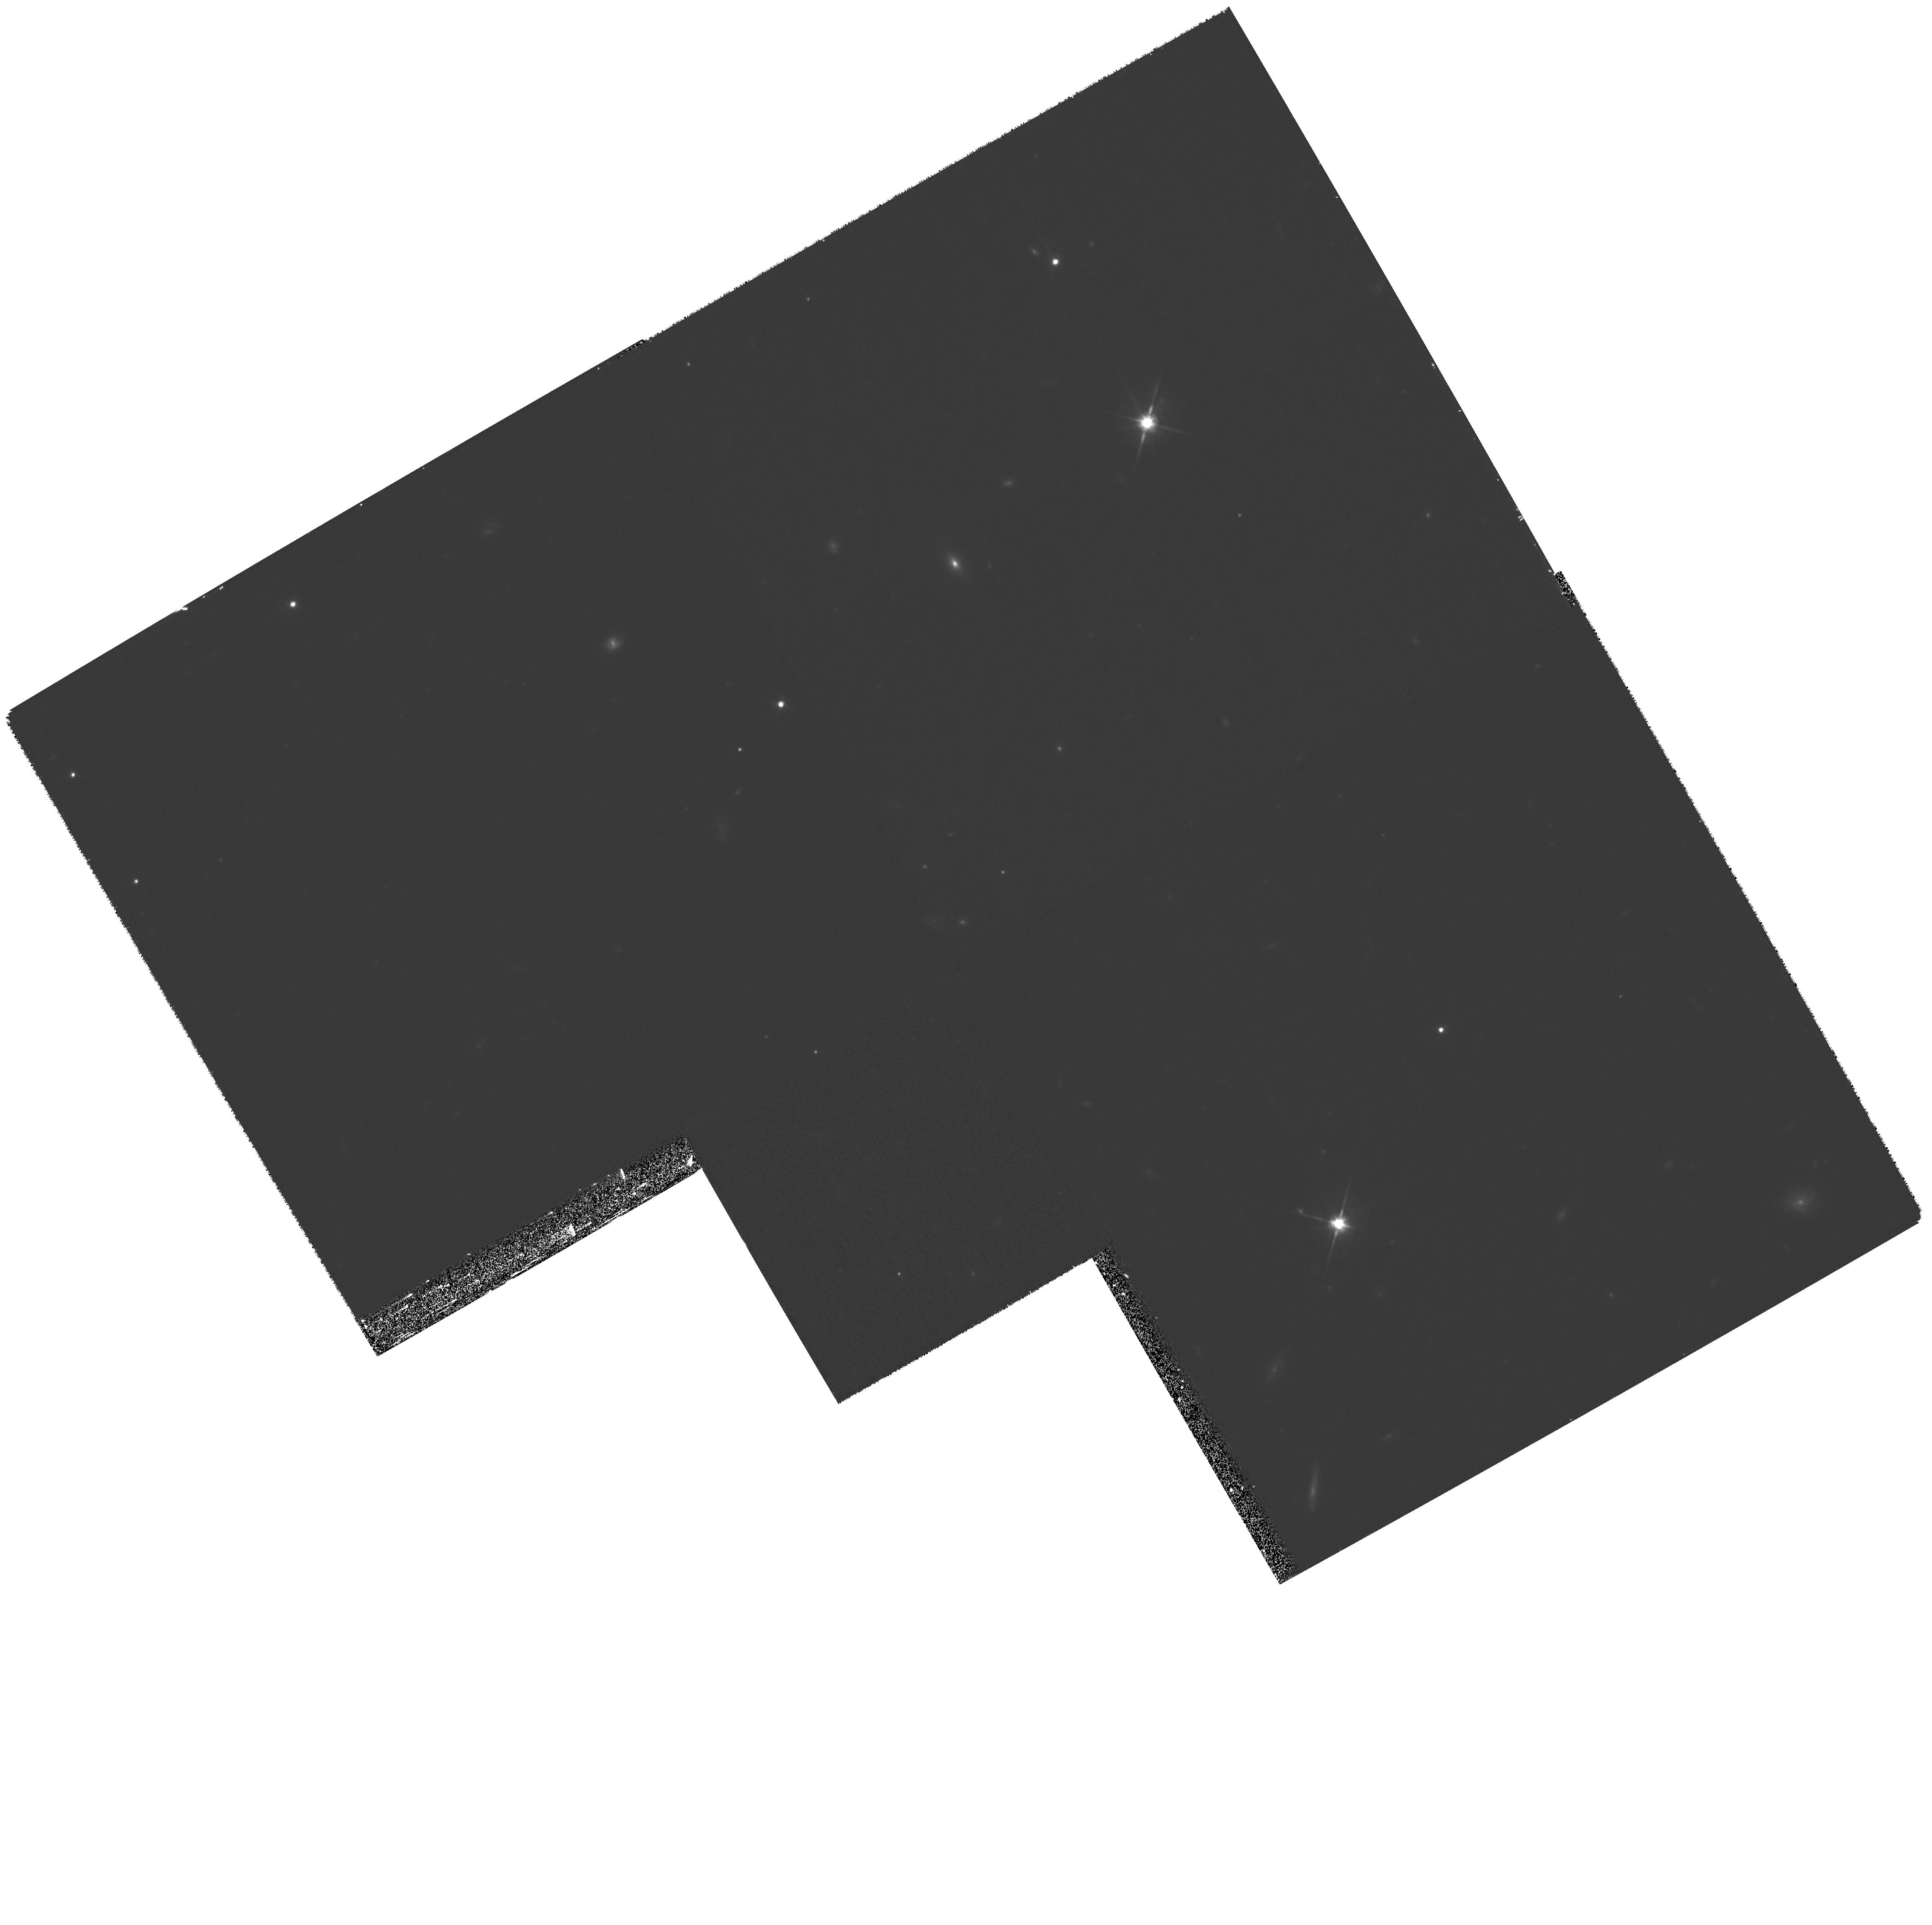
Target: GRB080319B. Instrument: WFPC2/PC. Filter: F814W. Exposure: 53 min. Observation ID: hst_11513_04_wfpc2_pc_f814w_ub0a04

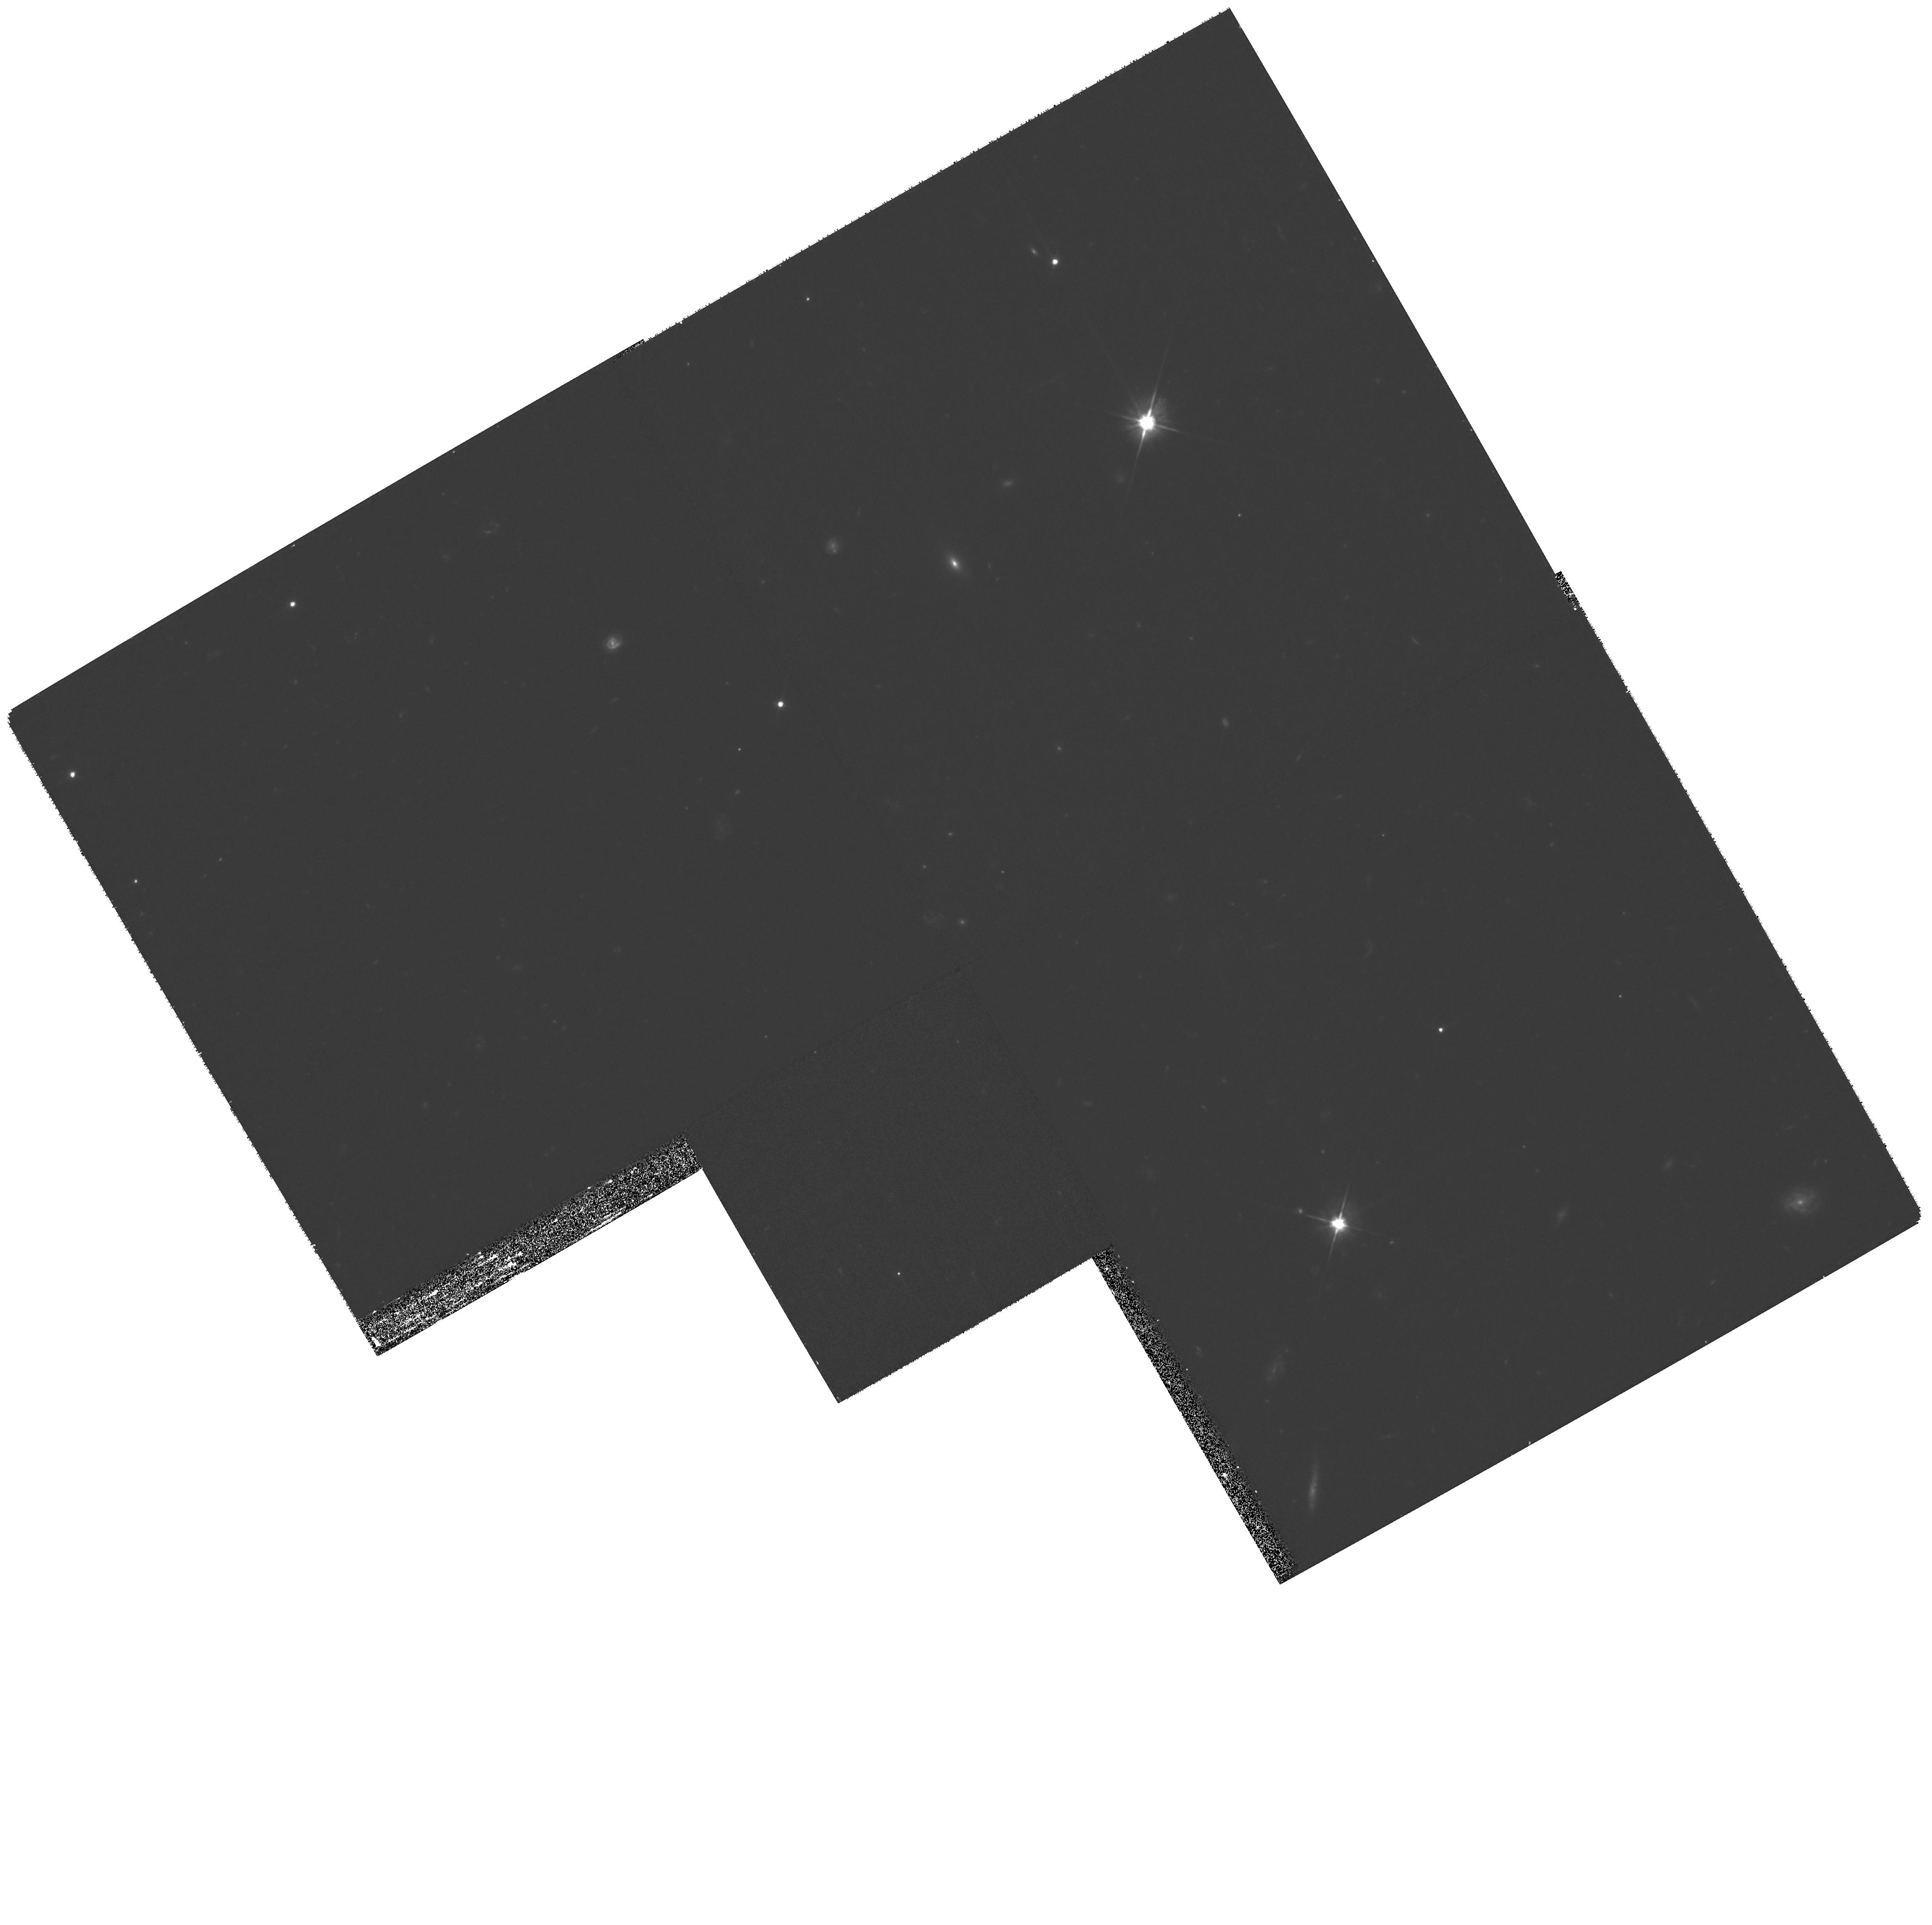
Target: GRB080319B. Instrument: WFPC2/PC. Filter: F606W. Exposure: 53 min. Observation ID: hst_11513_03_wfpc2_pc_f606w_ub0a03

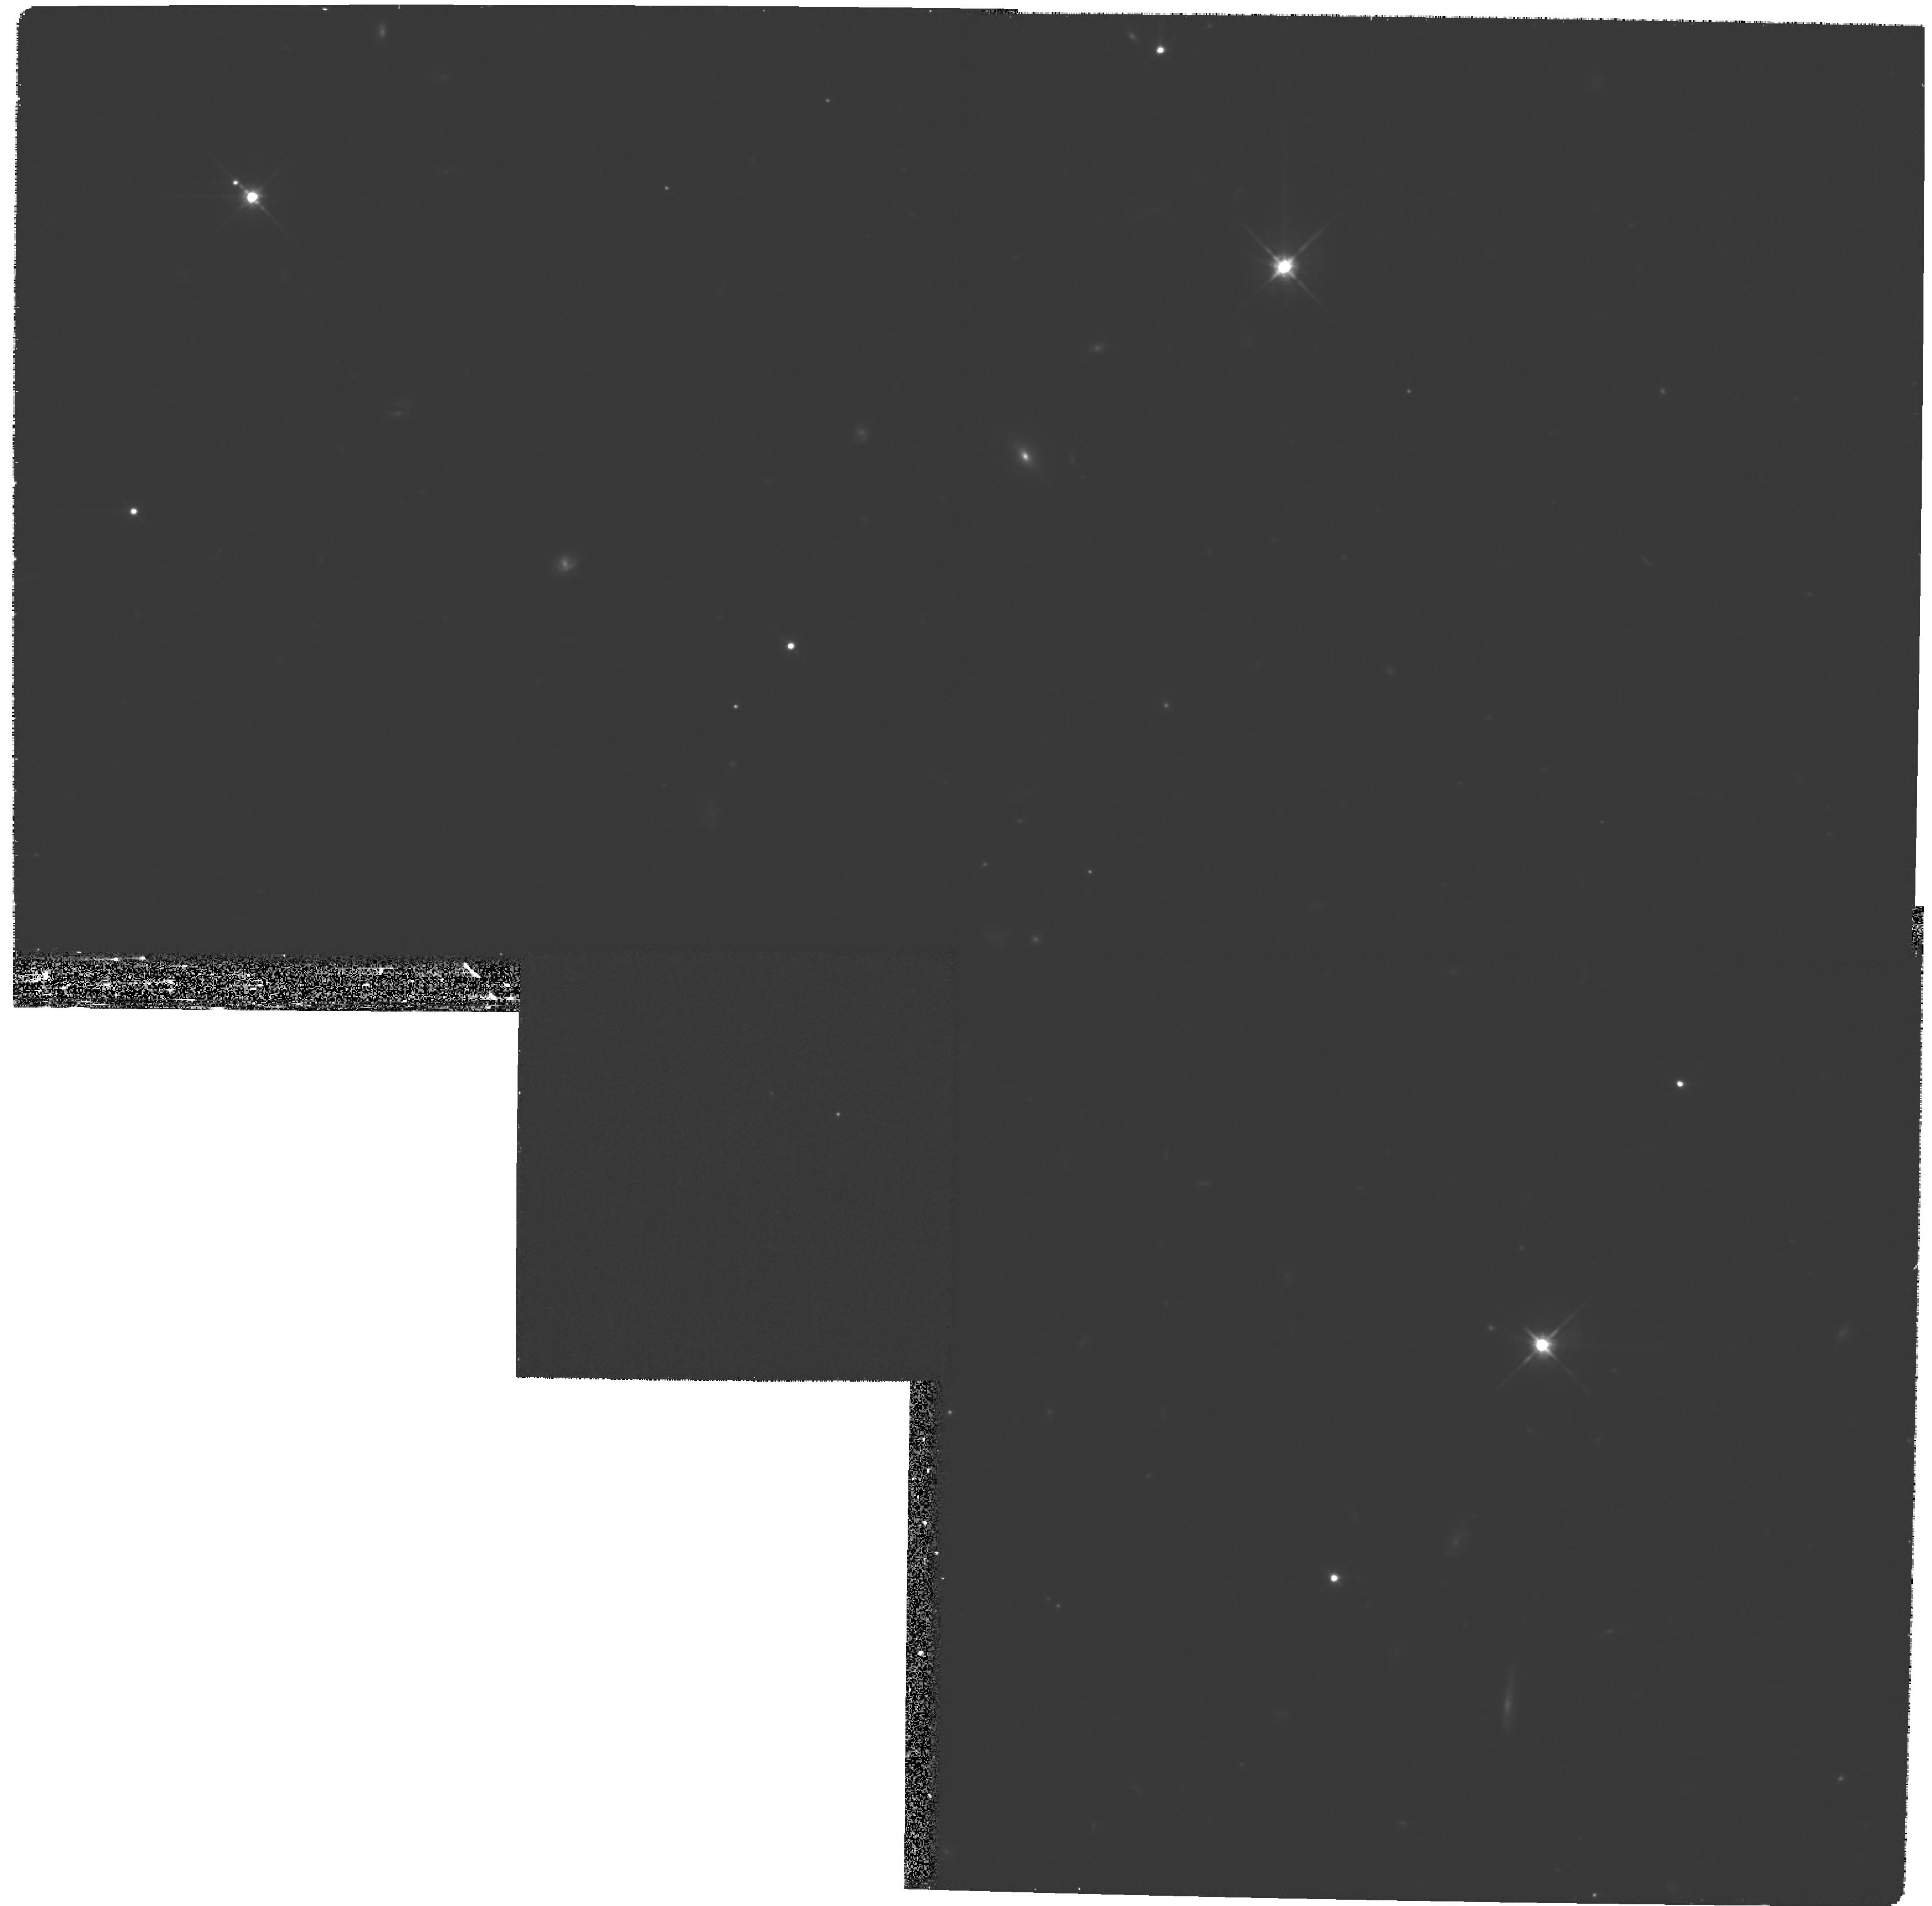
Target: GRB080319B. Instrument: WFPC2/PC. Filter: F814W. Exposure: 53 min. Observation ID: hst_11513_06_wfpc2_pc_f814w_ub0a06

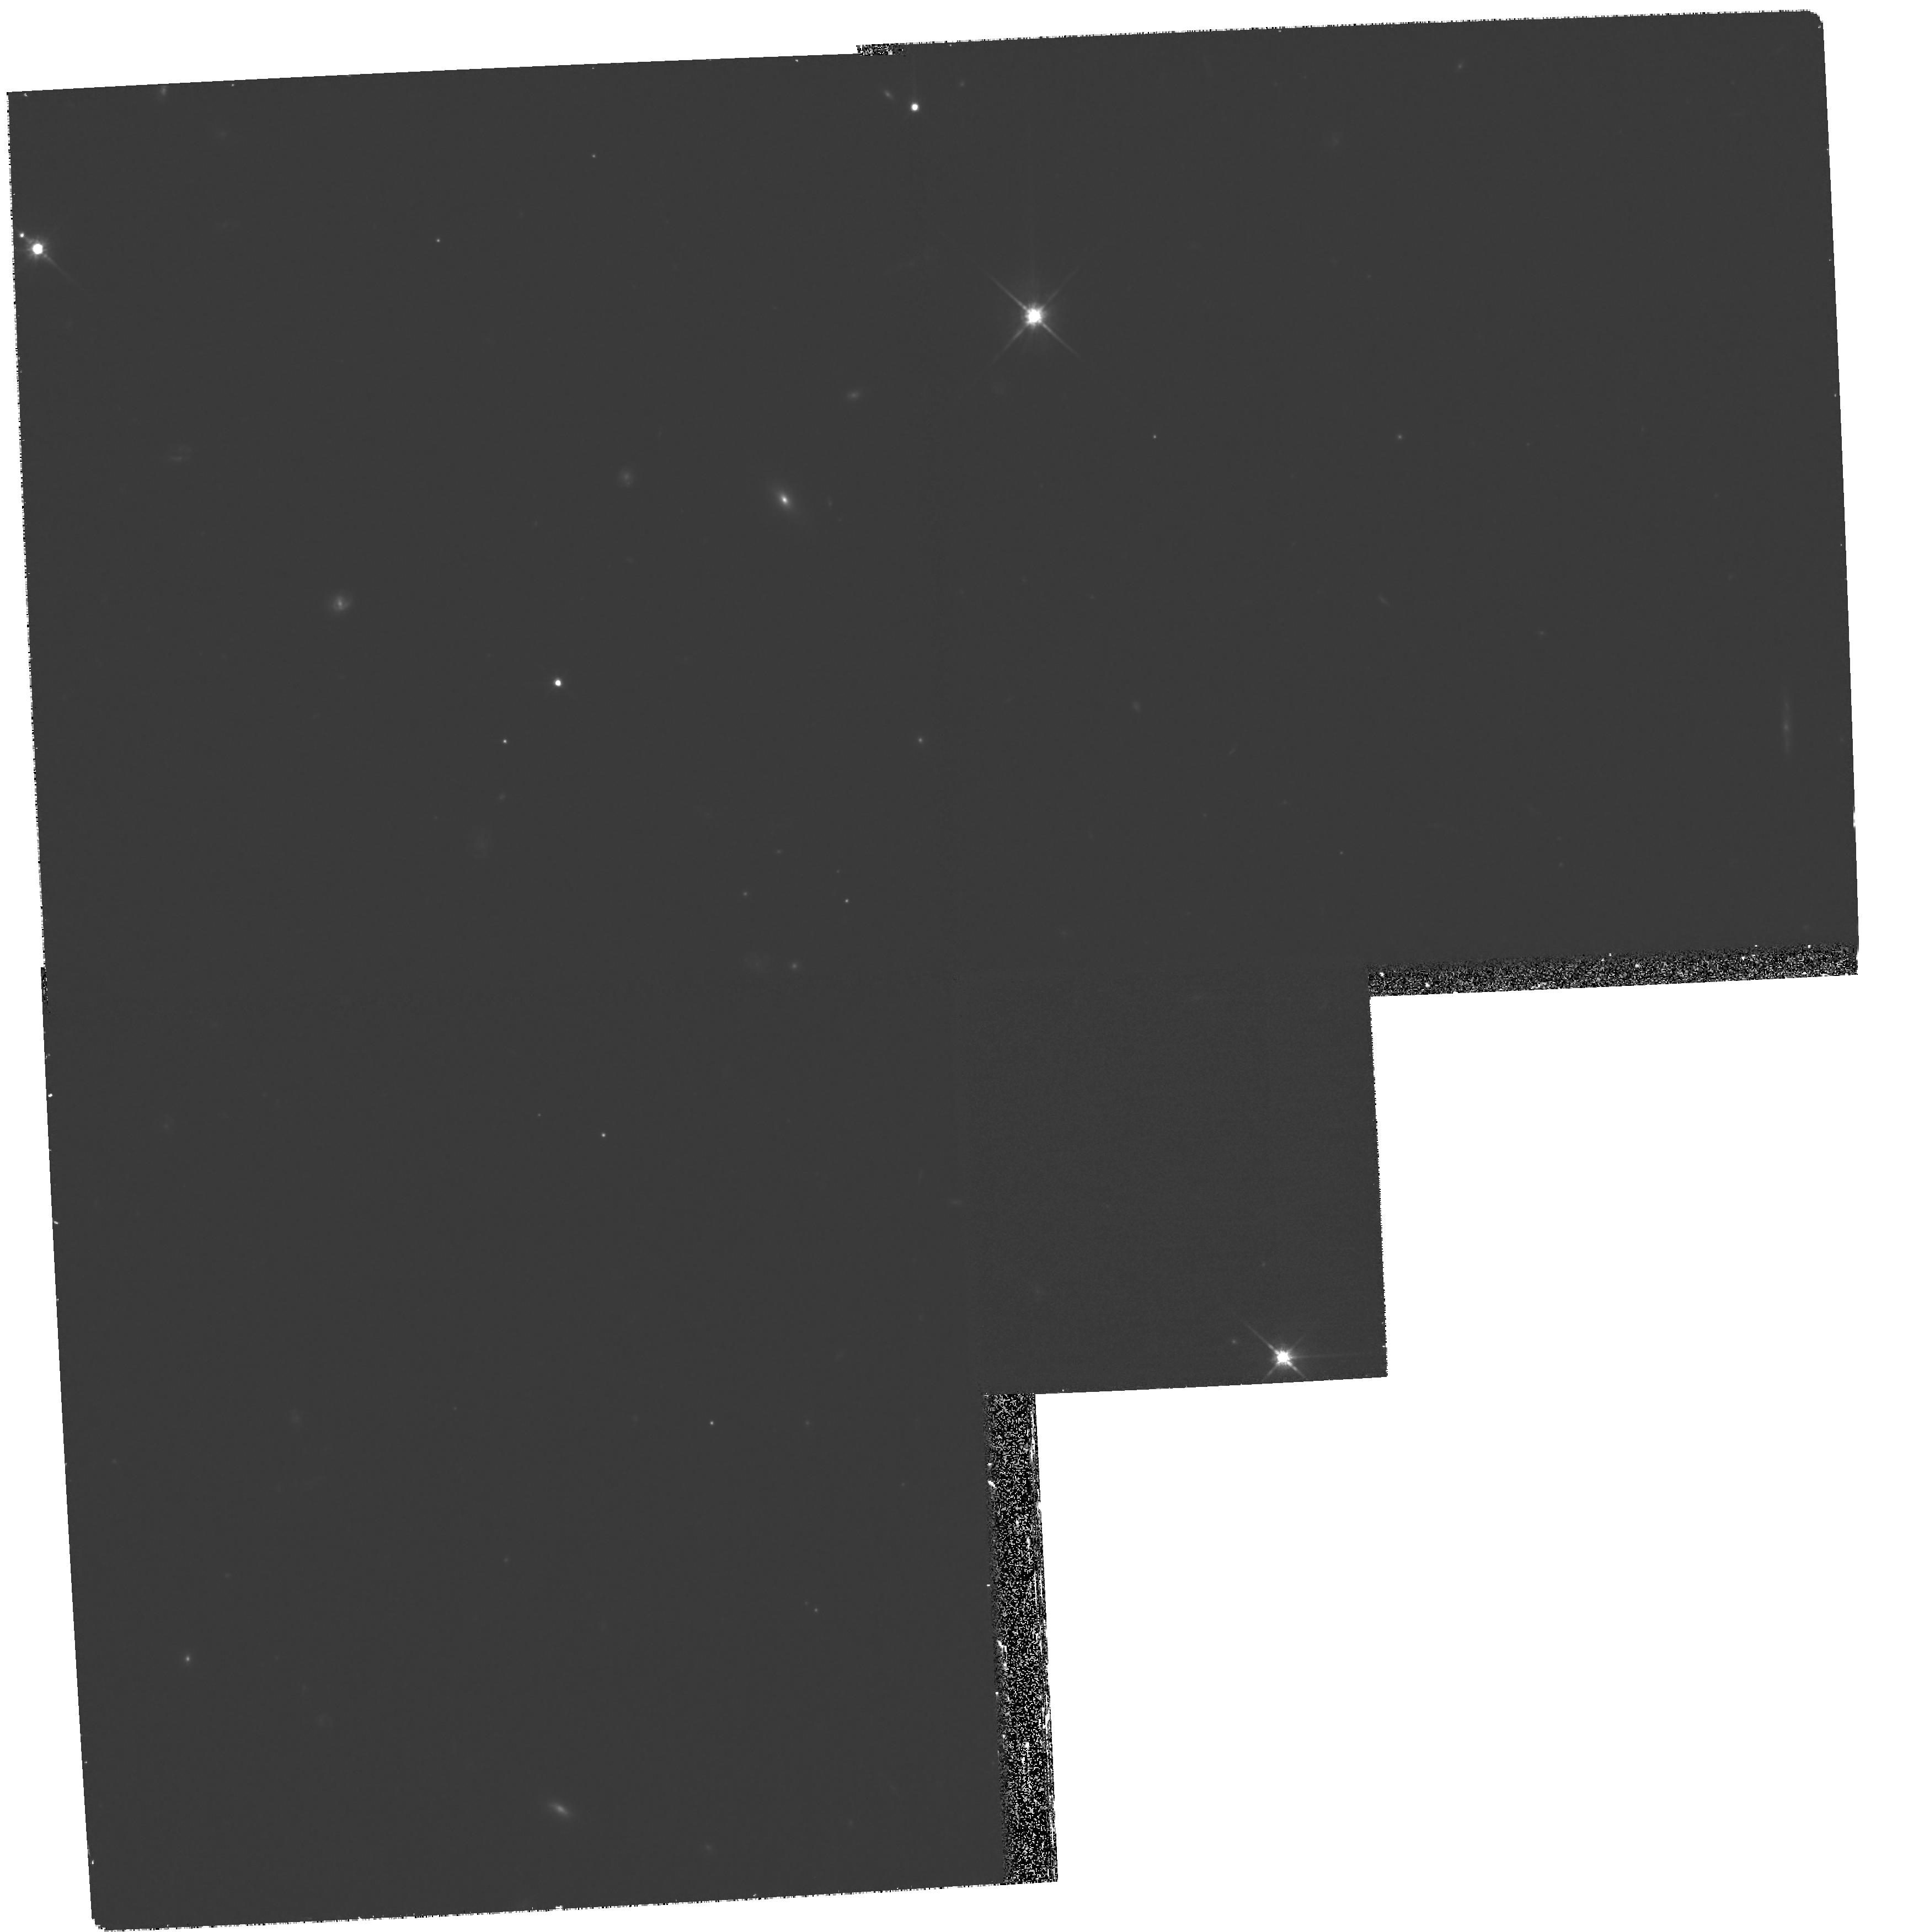
Target: GRB080319B. Instrument: WFPC2/PC. Filter: F814W. Exposure: 53 min. Observation ID: hst_11513_02_wfpc2_pc_f814w_ub0a02

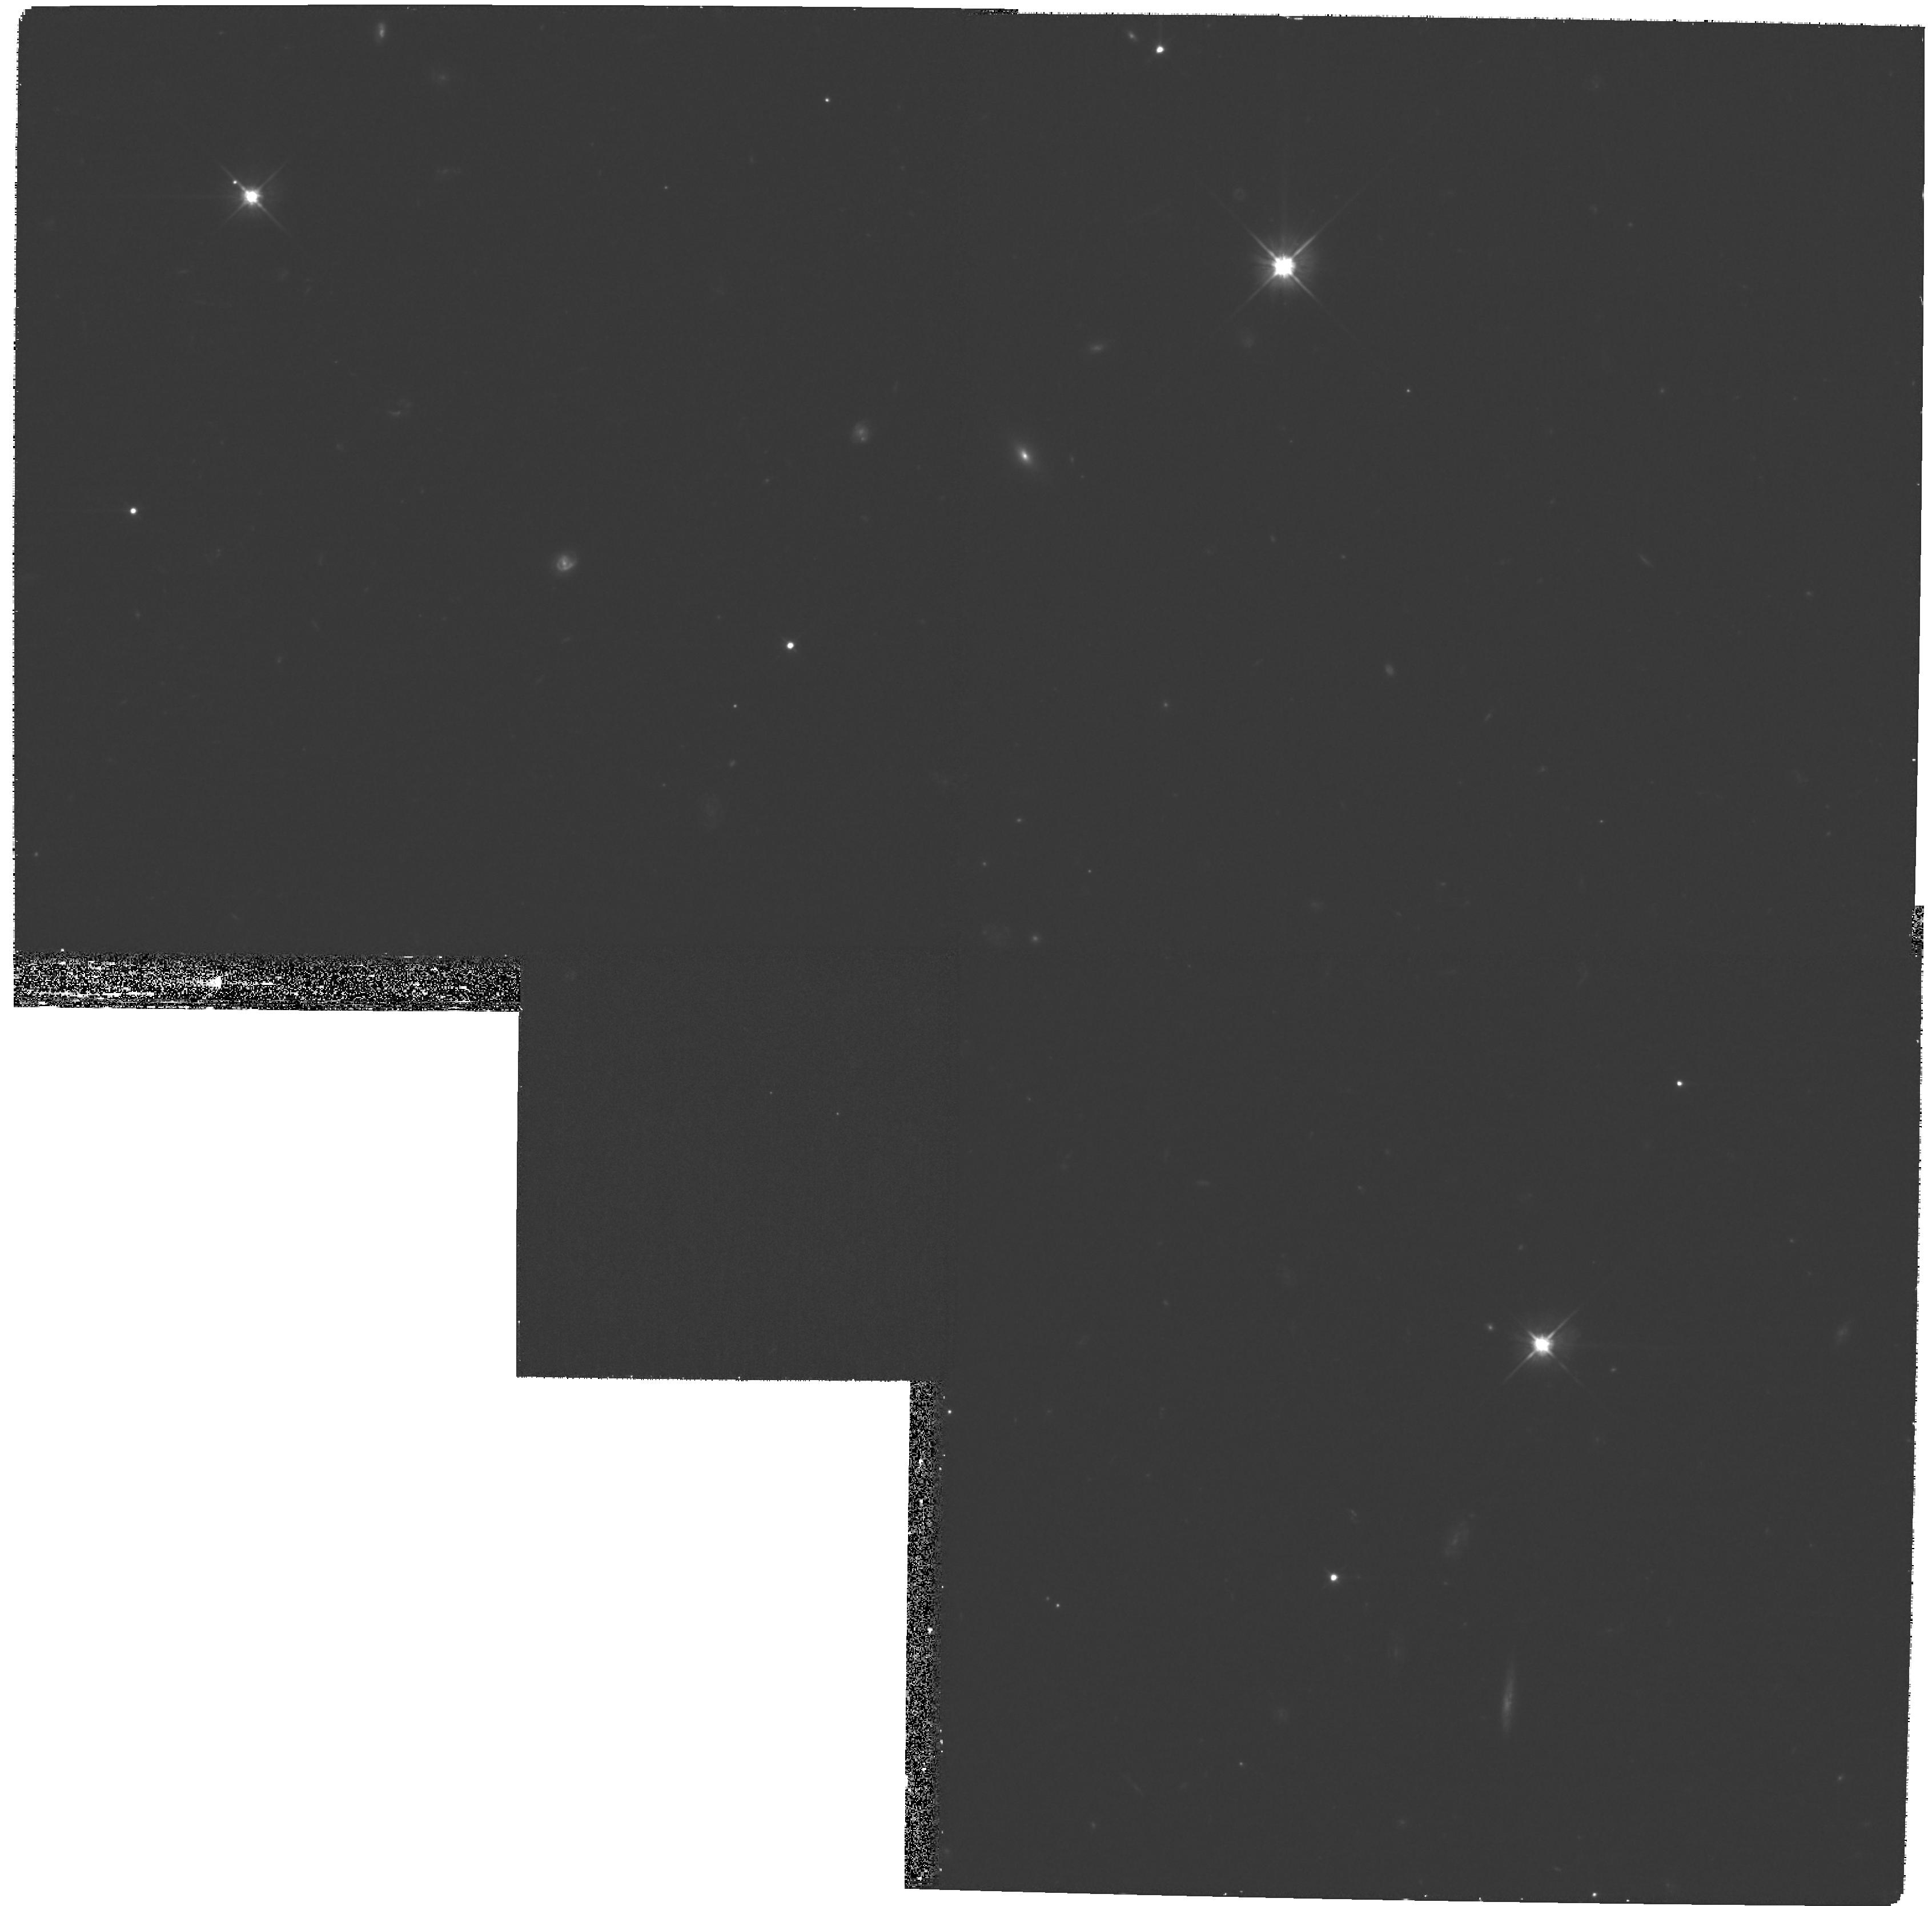
Target: GRB080319B. Instrument: WFPC2/PC. Filter: F606W. Exposure: 53 min. Observation ID: hst_11513_05_wfpc2_pc_f606w_ub0a05

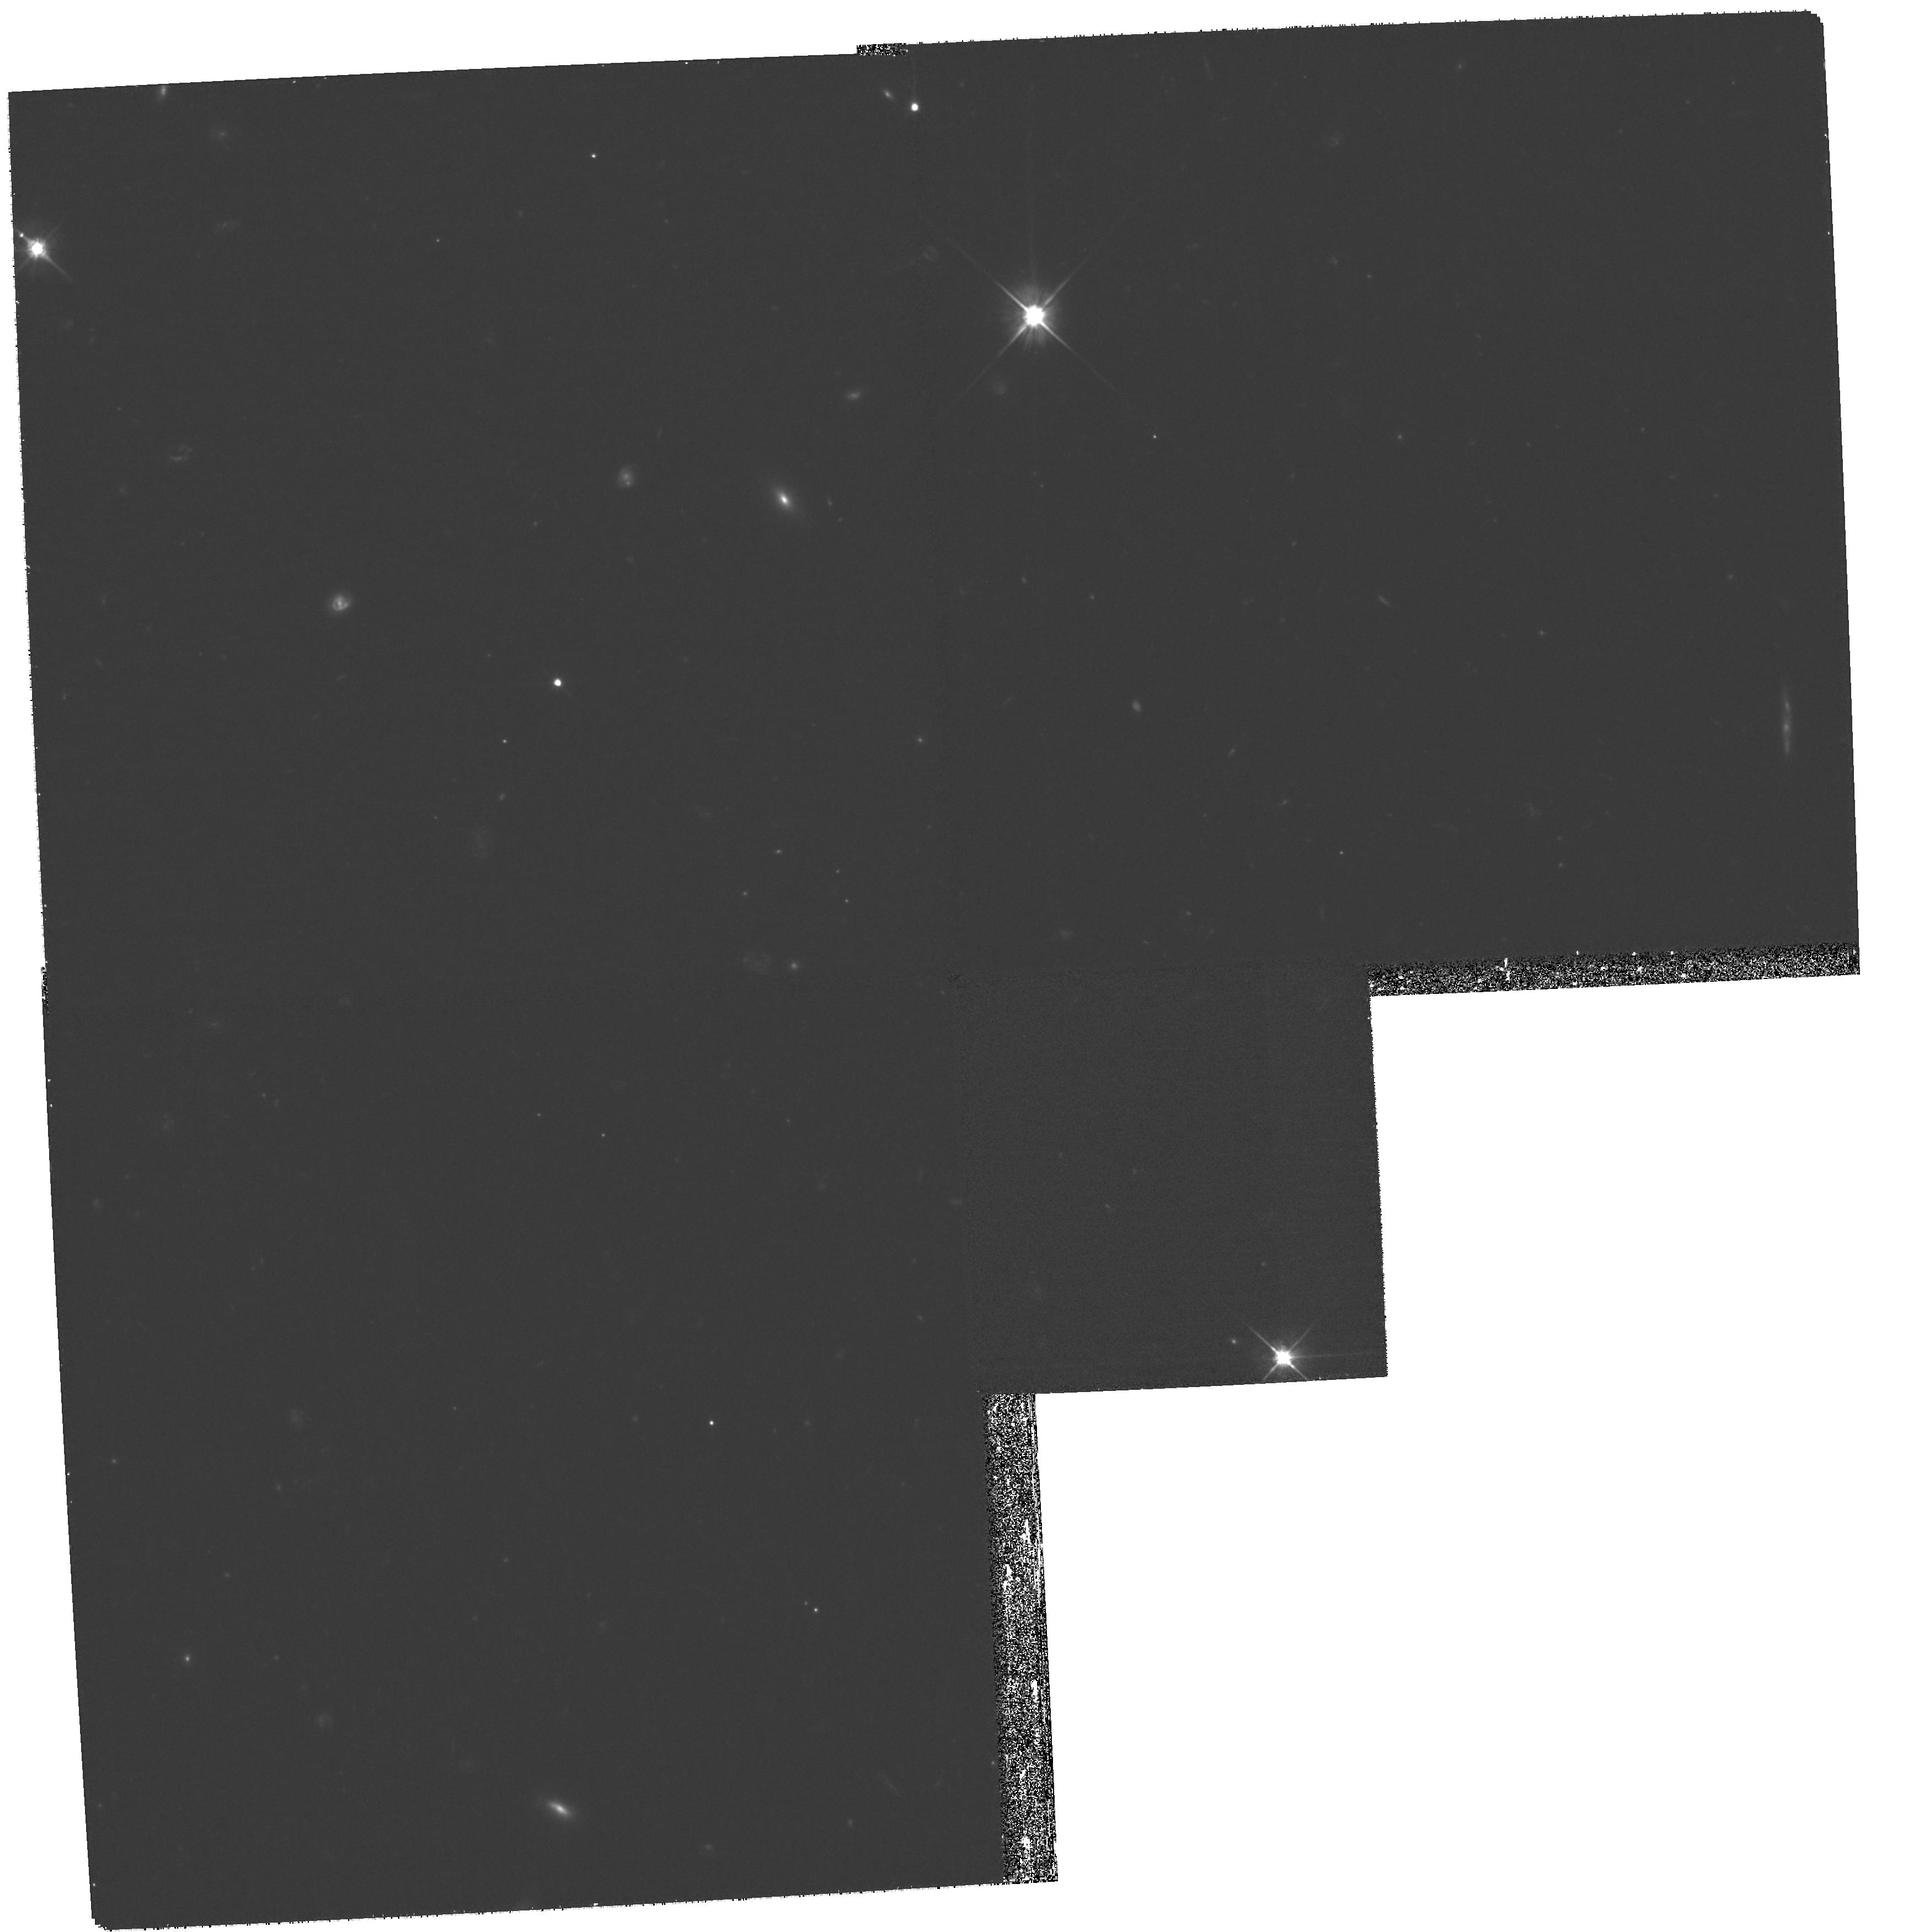
Target: GRB080319B. Instrument: WFPC2/PC. Filter: F606W. Exposure: 53 min. Observation ID: hst_11513_01_wfpc2_pc_f606w_ub0a01

The afterglow and host galaxy of GRB 080319: the first naked eye burst (PI: Tanvir, Nial Rahil)

The optical flash from GRB 080319 reached a magnitude of about 5.5 within a few seconds of the start of the burst, making it the first "naked eye" GRB. It's redshift has been determined as z=0.94 (about 7 billion light years distance) and hence it is by far the most distant naked eye source known. HST has a key role to play in helping study this event, by providing the late time monitoring of the light curve and colour of the afterglow. This will allow us to constrain any breaks which may indicate a collimated outflow, to search for an underlying supernova component and to reveal the nature of the host galaxy, and the location of the burst within it. Not surprisingly this object is attracting considerable attention both in the professional astrophysical community and also in the general public. We believe that HST observations of this GRB would be welcomed by both of these communities.